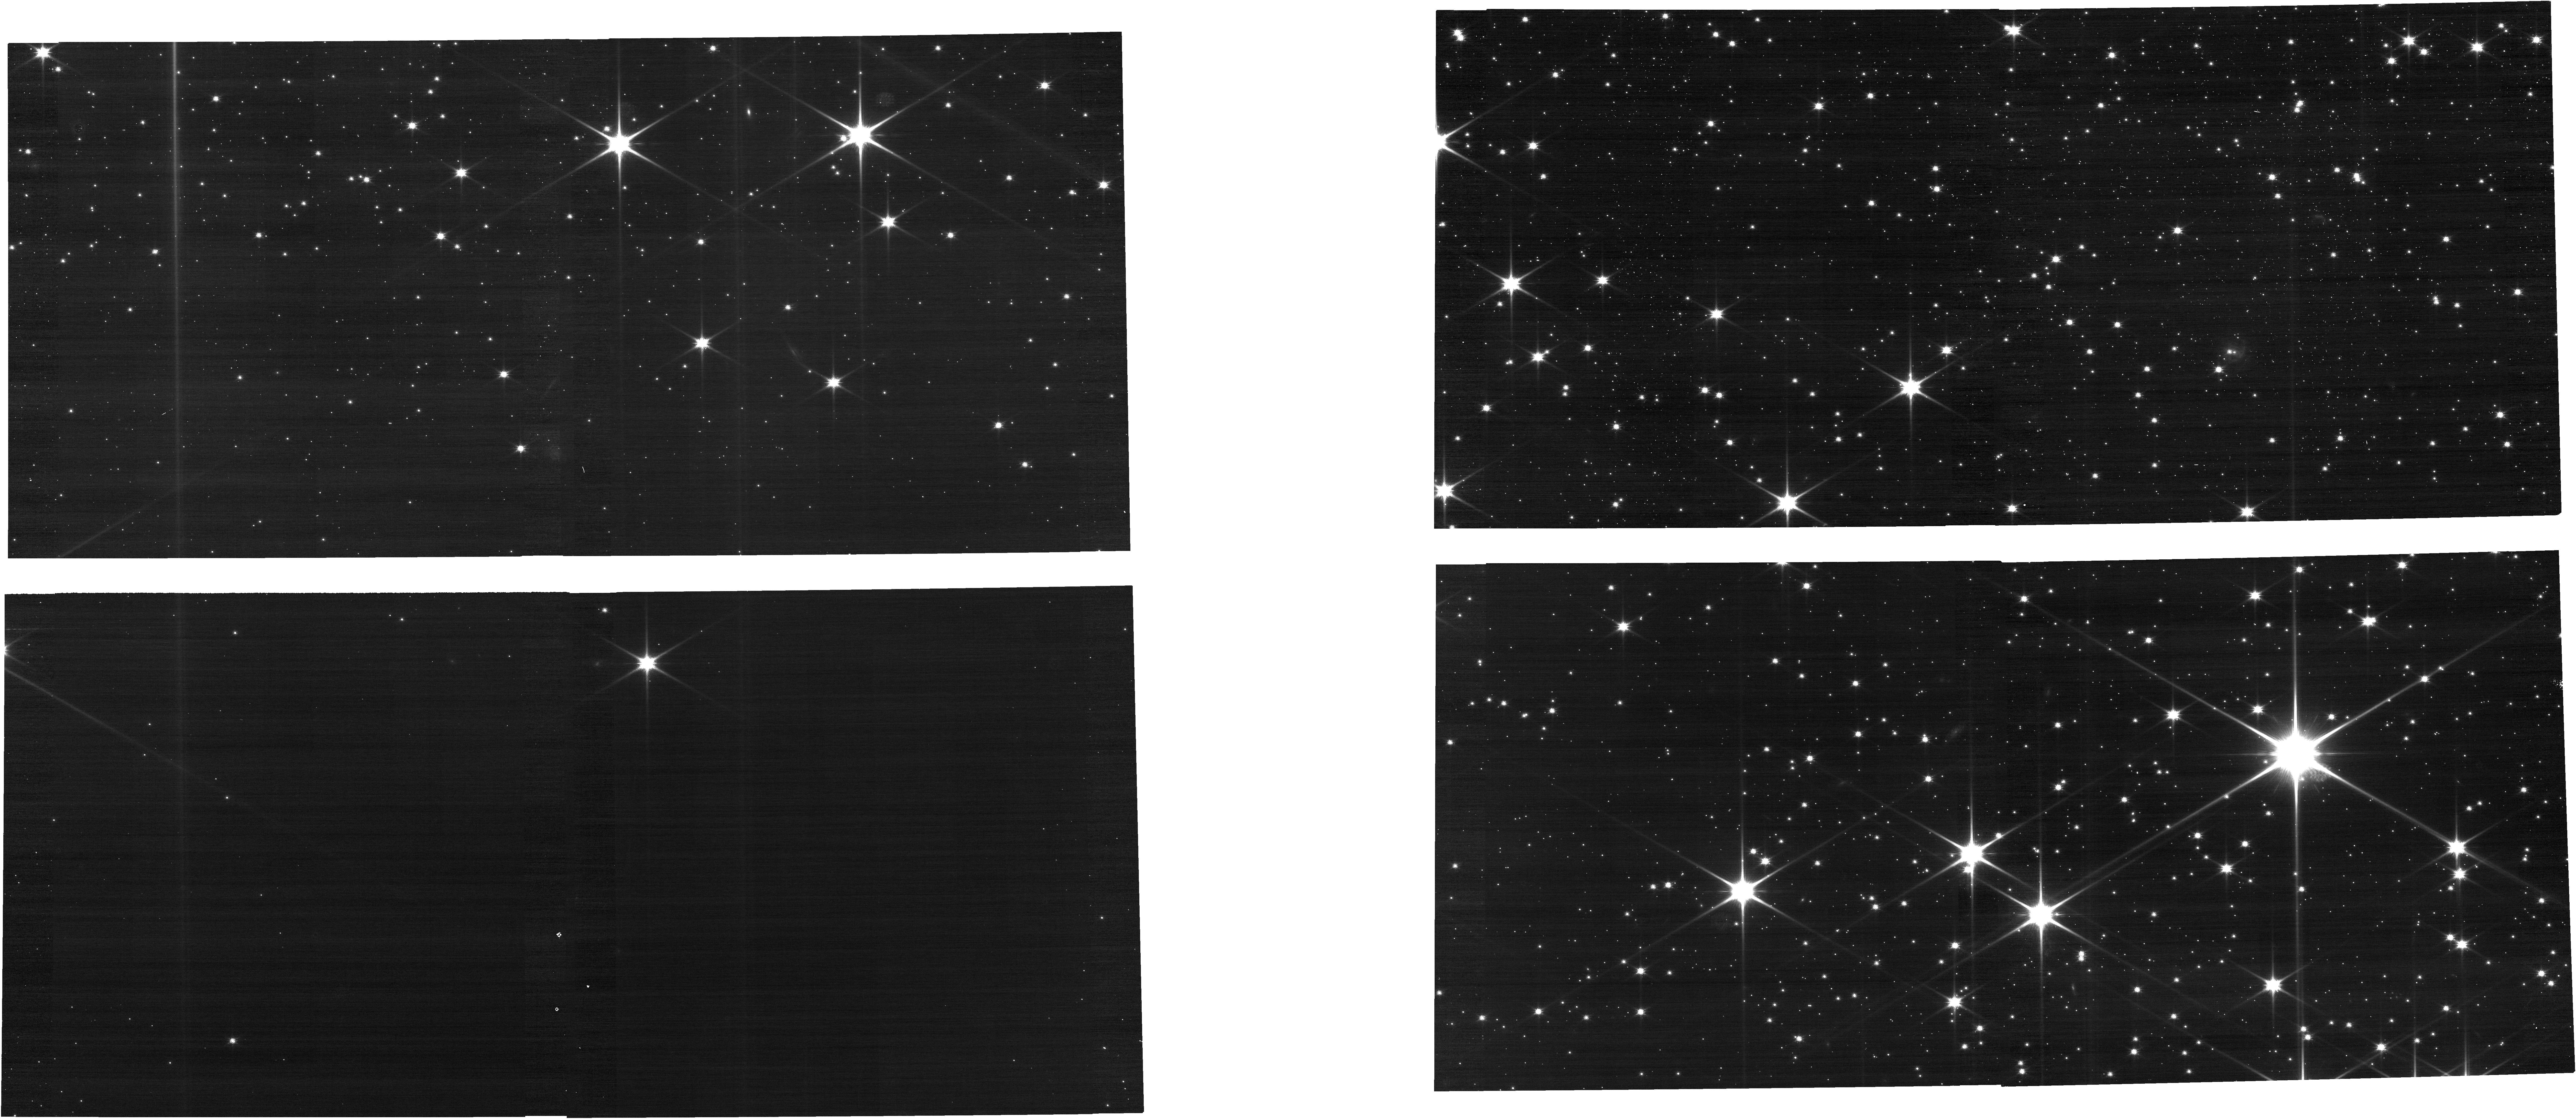
Target: LDN-663
Instrument: NIRCAM
Filter: F090W
Exposure: 11 min
Observation ID: jw01187-o065_t001_nircam_clear-f090w

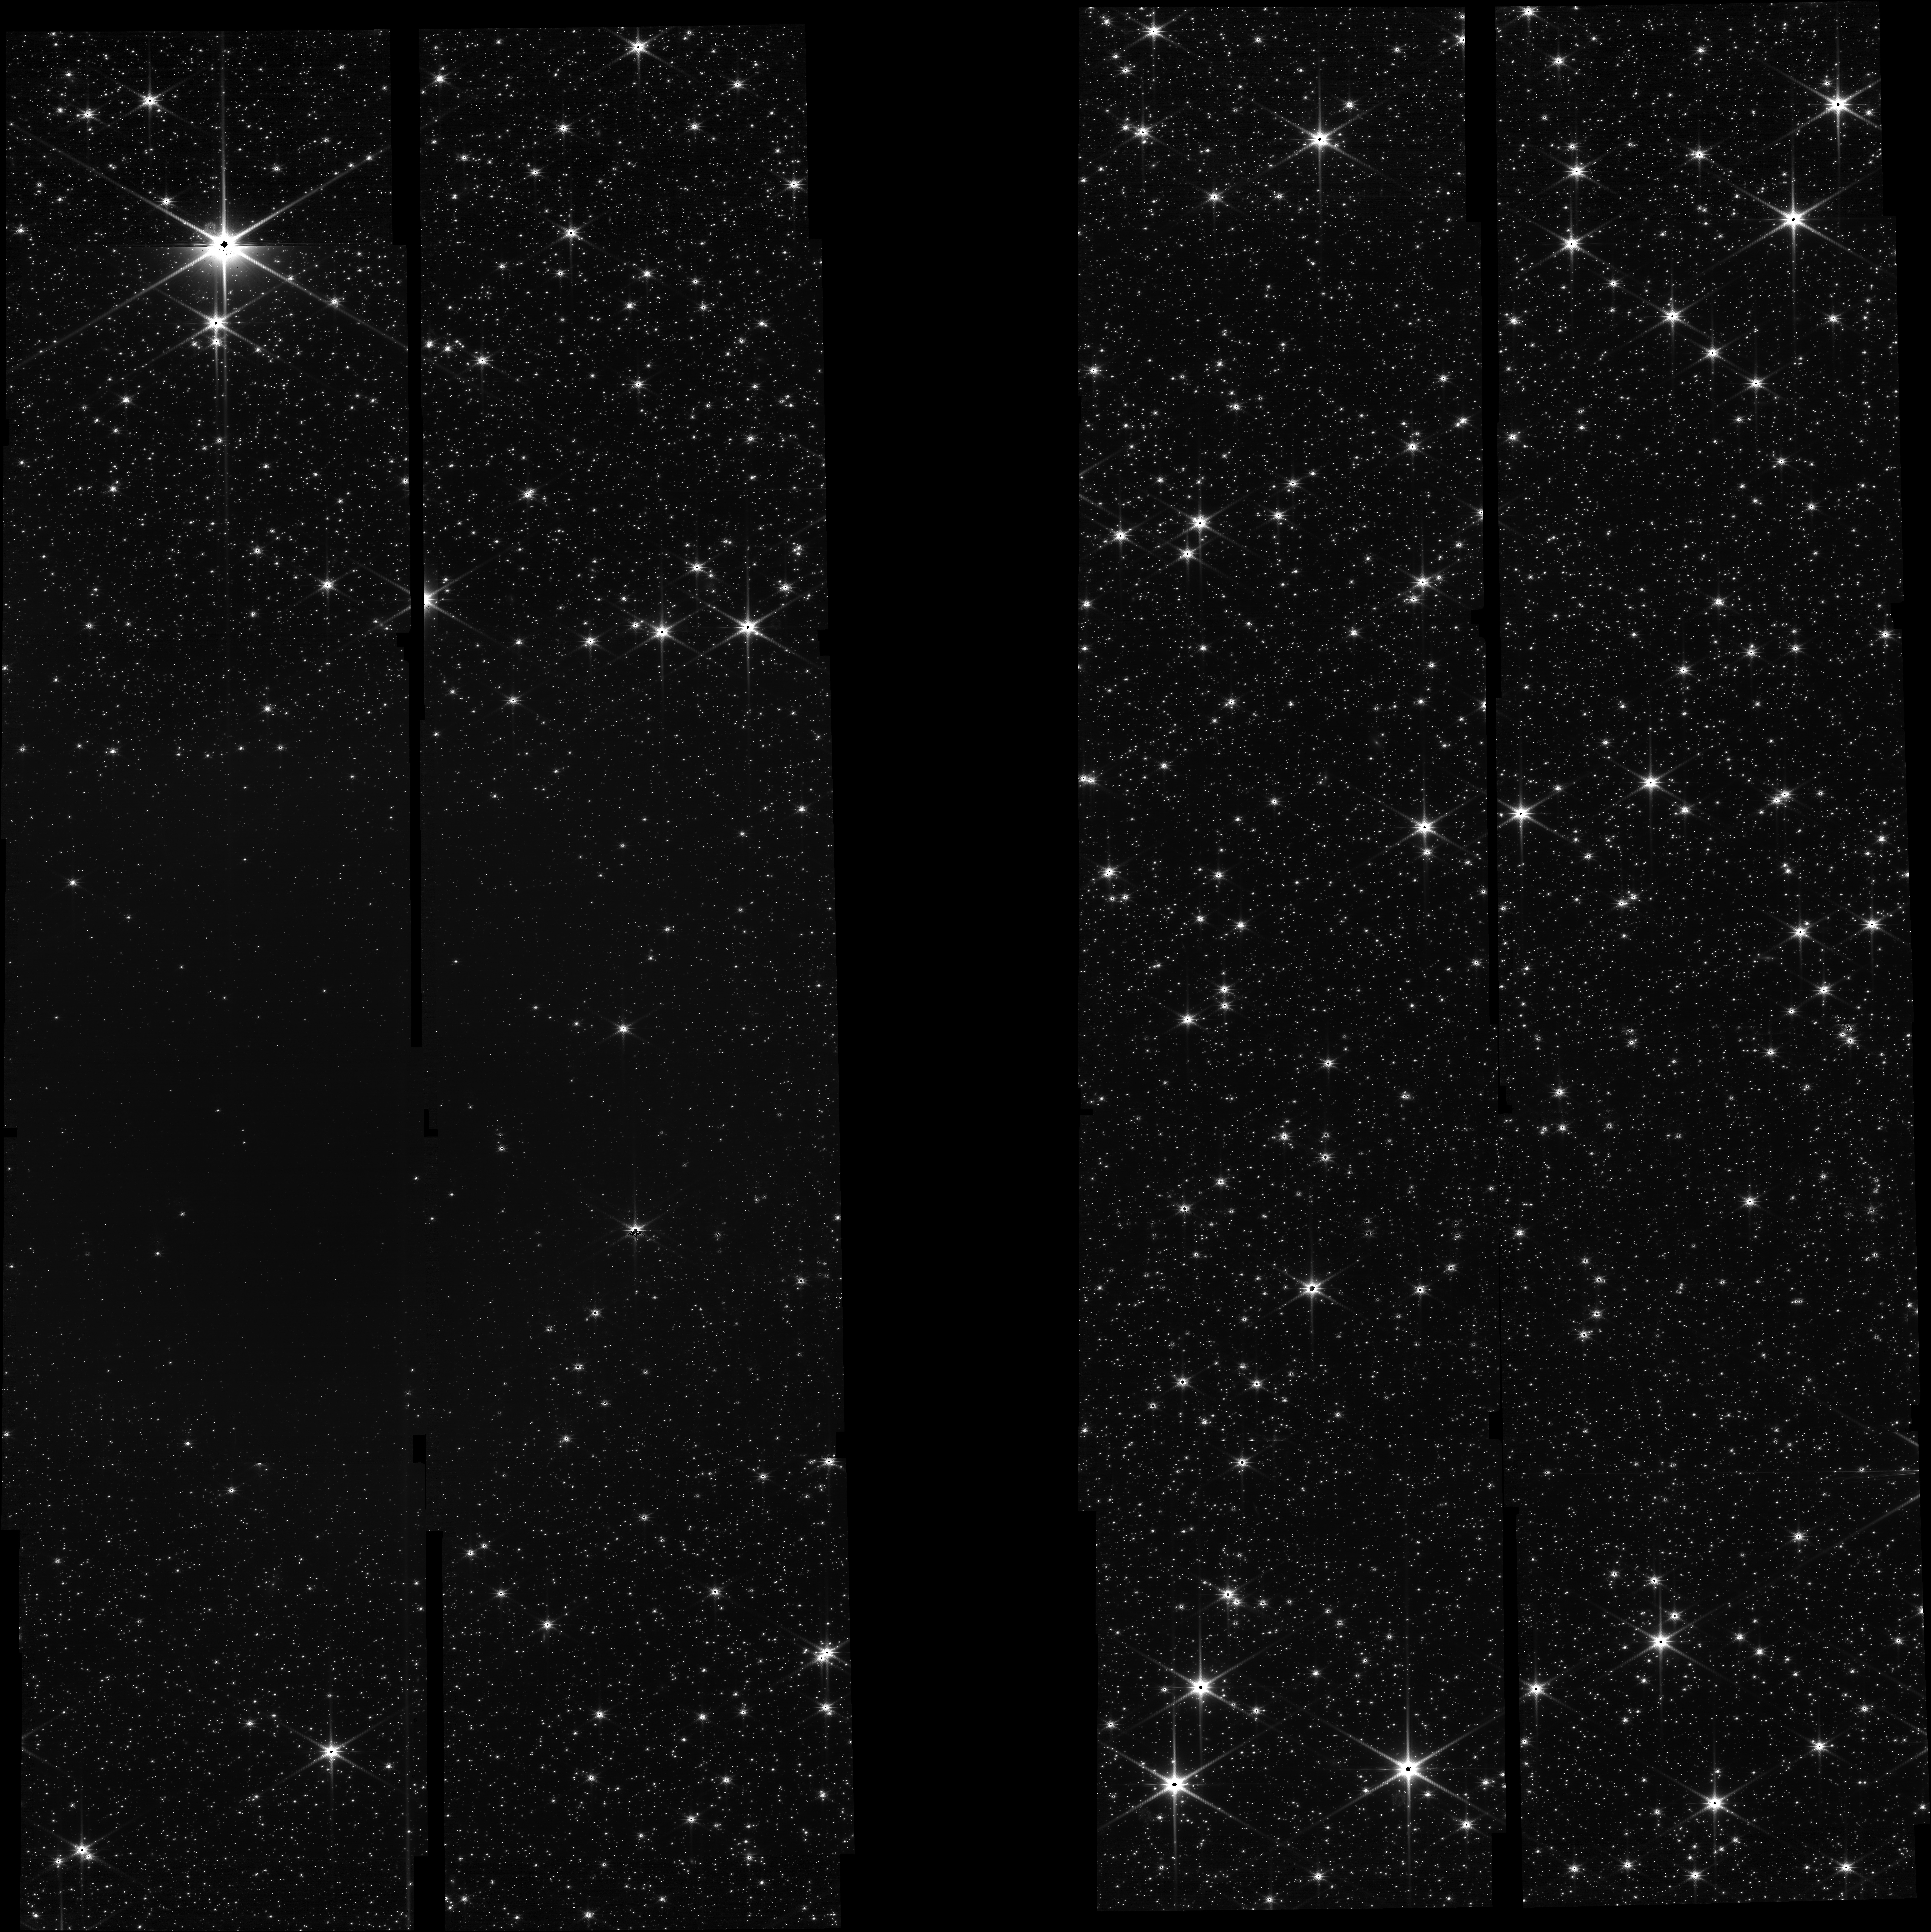
Target: LDN-57
Instrument: NIRCAM
Filter: F150W
Exposure: 29 min
Observation ID: jw01187-o035_t003_nircam_clear-f150w

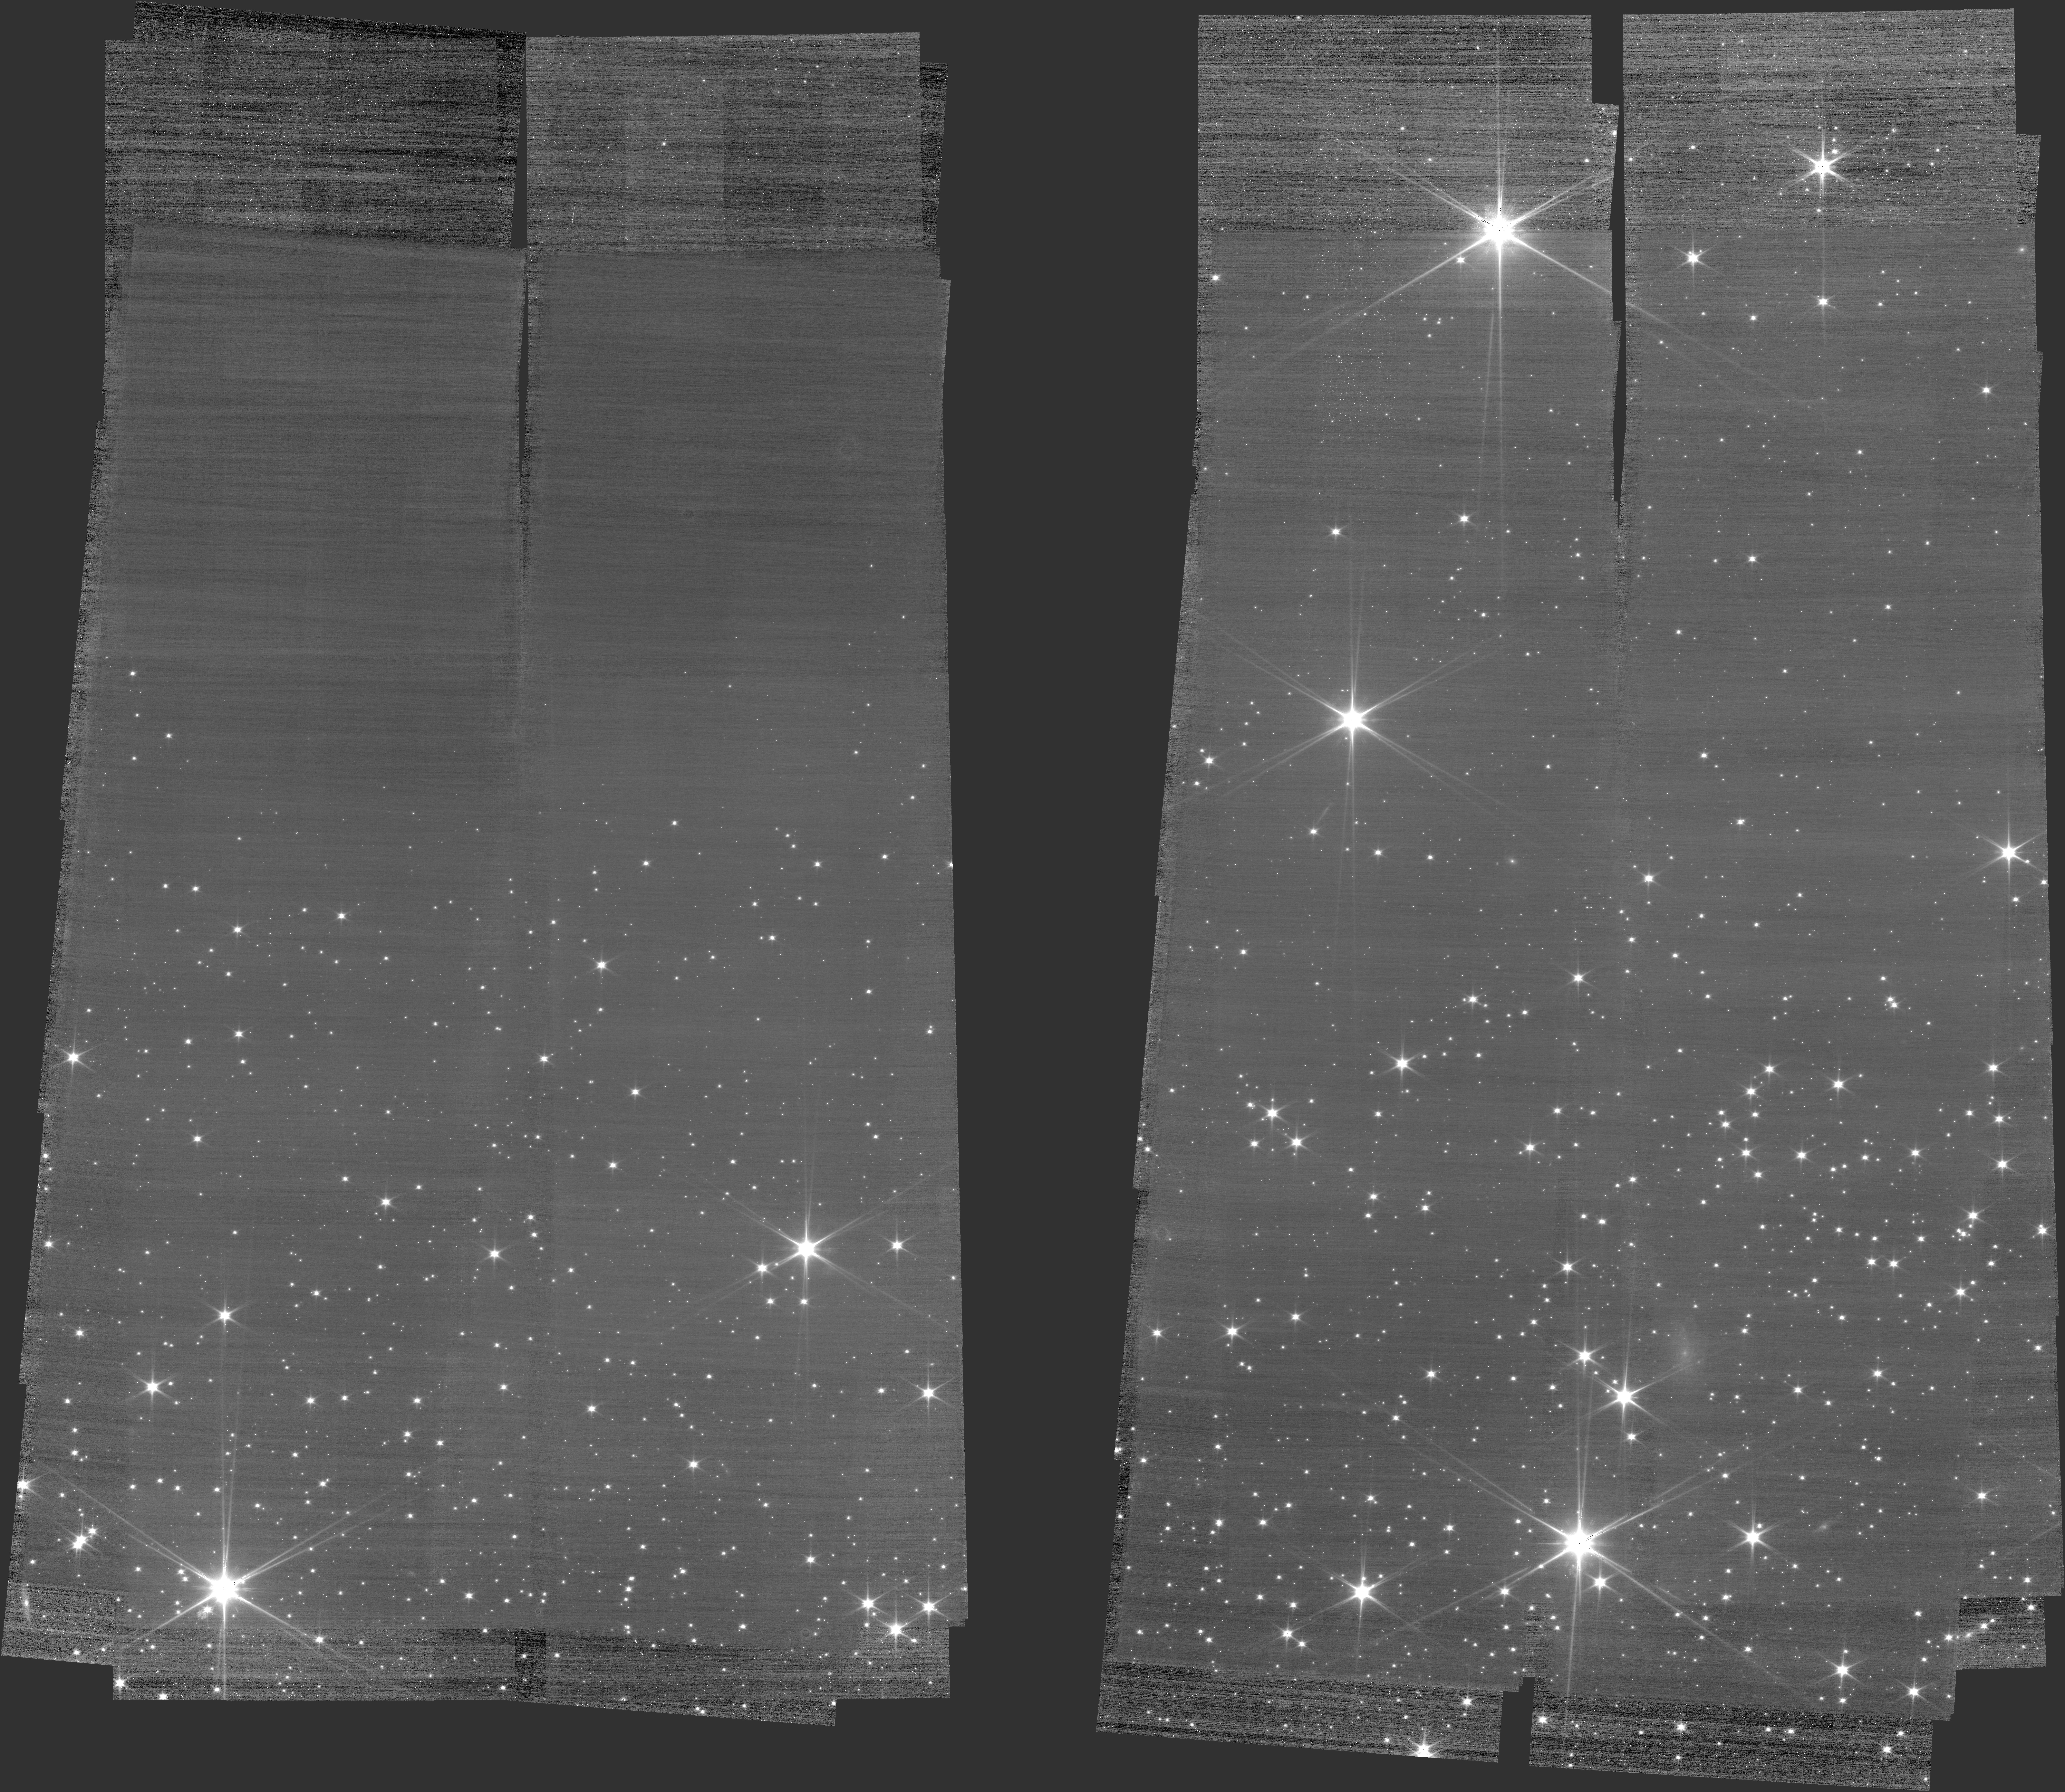
Target: LDN-694
Instrument: NIRCAM
Filter: F070W
Exposure: 2.1 h
Observation ID: jw01187-c1006_t002_nircam_clear-f070w

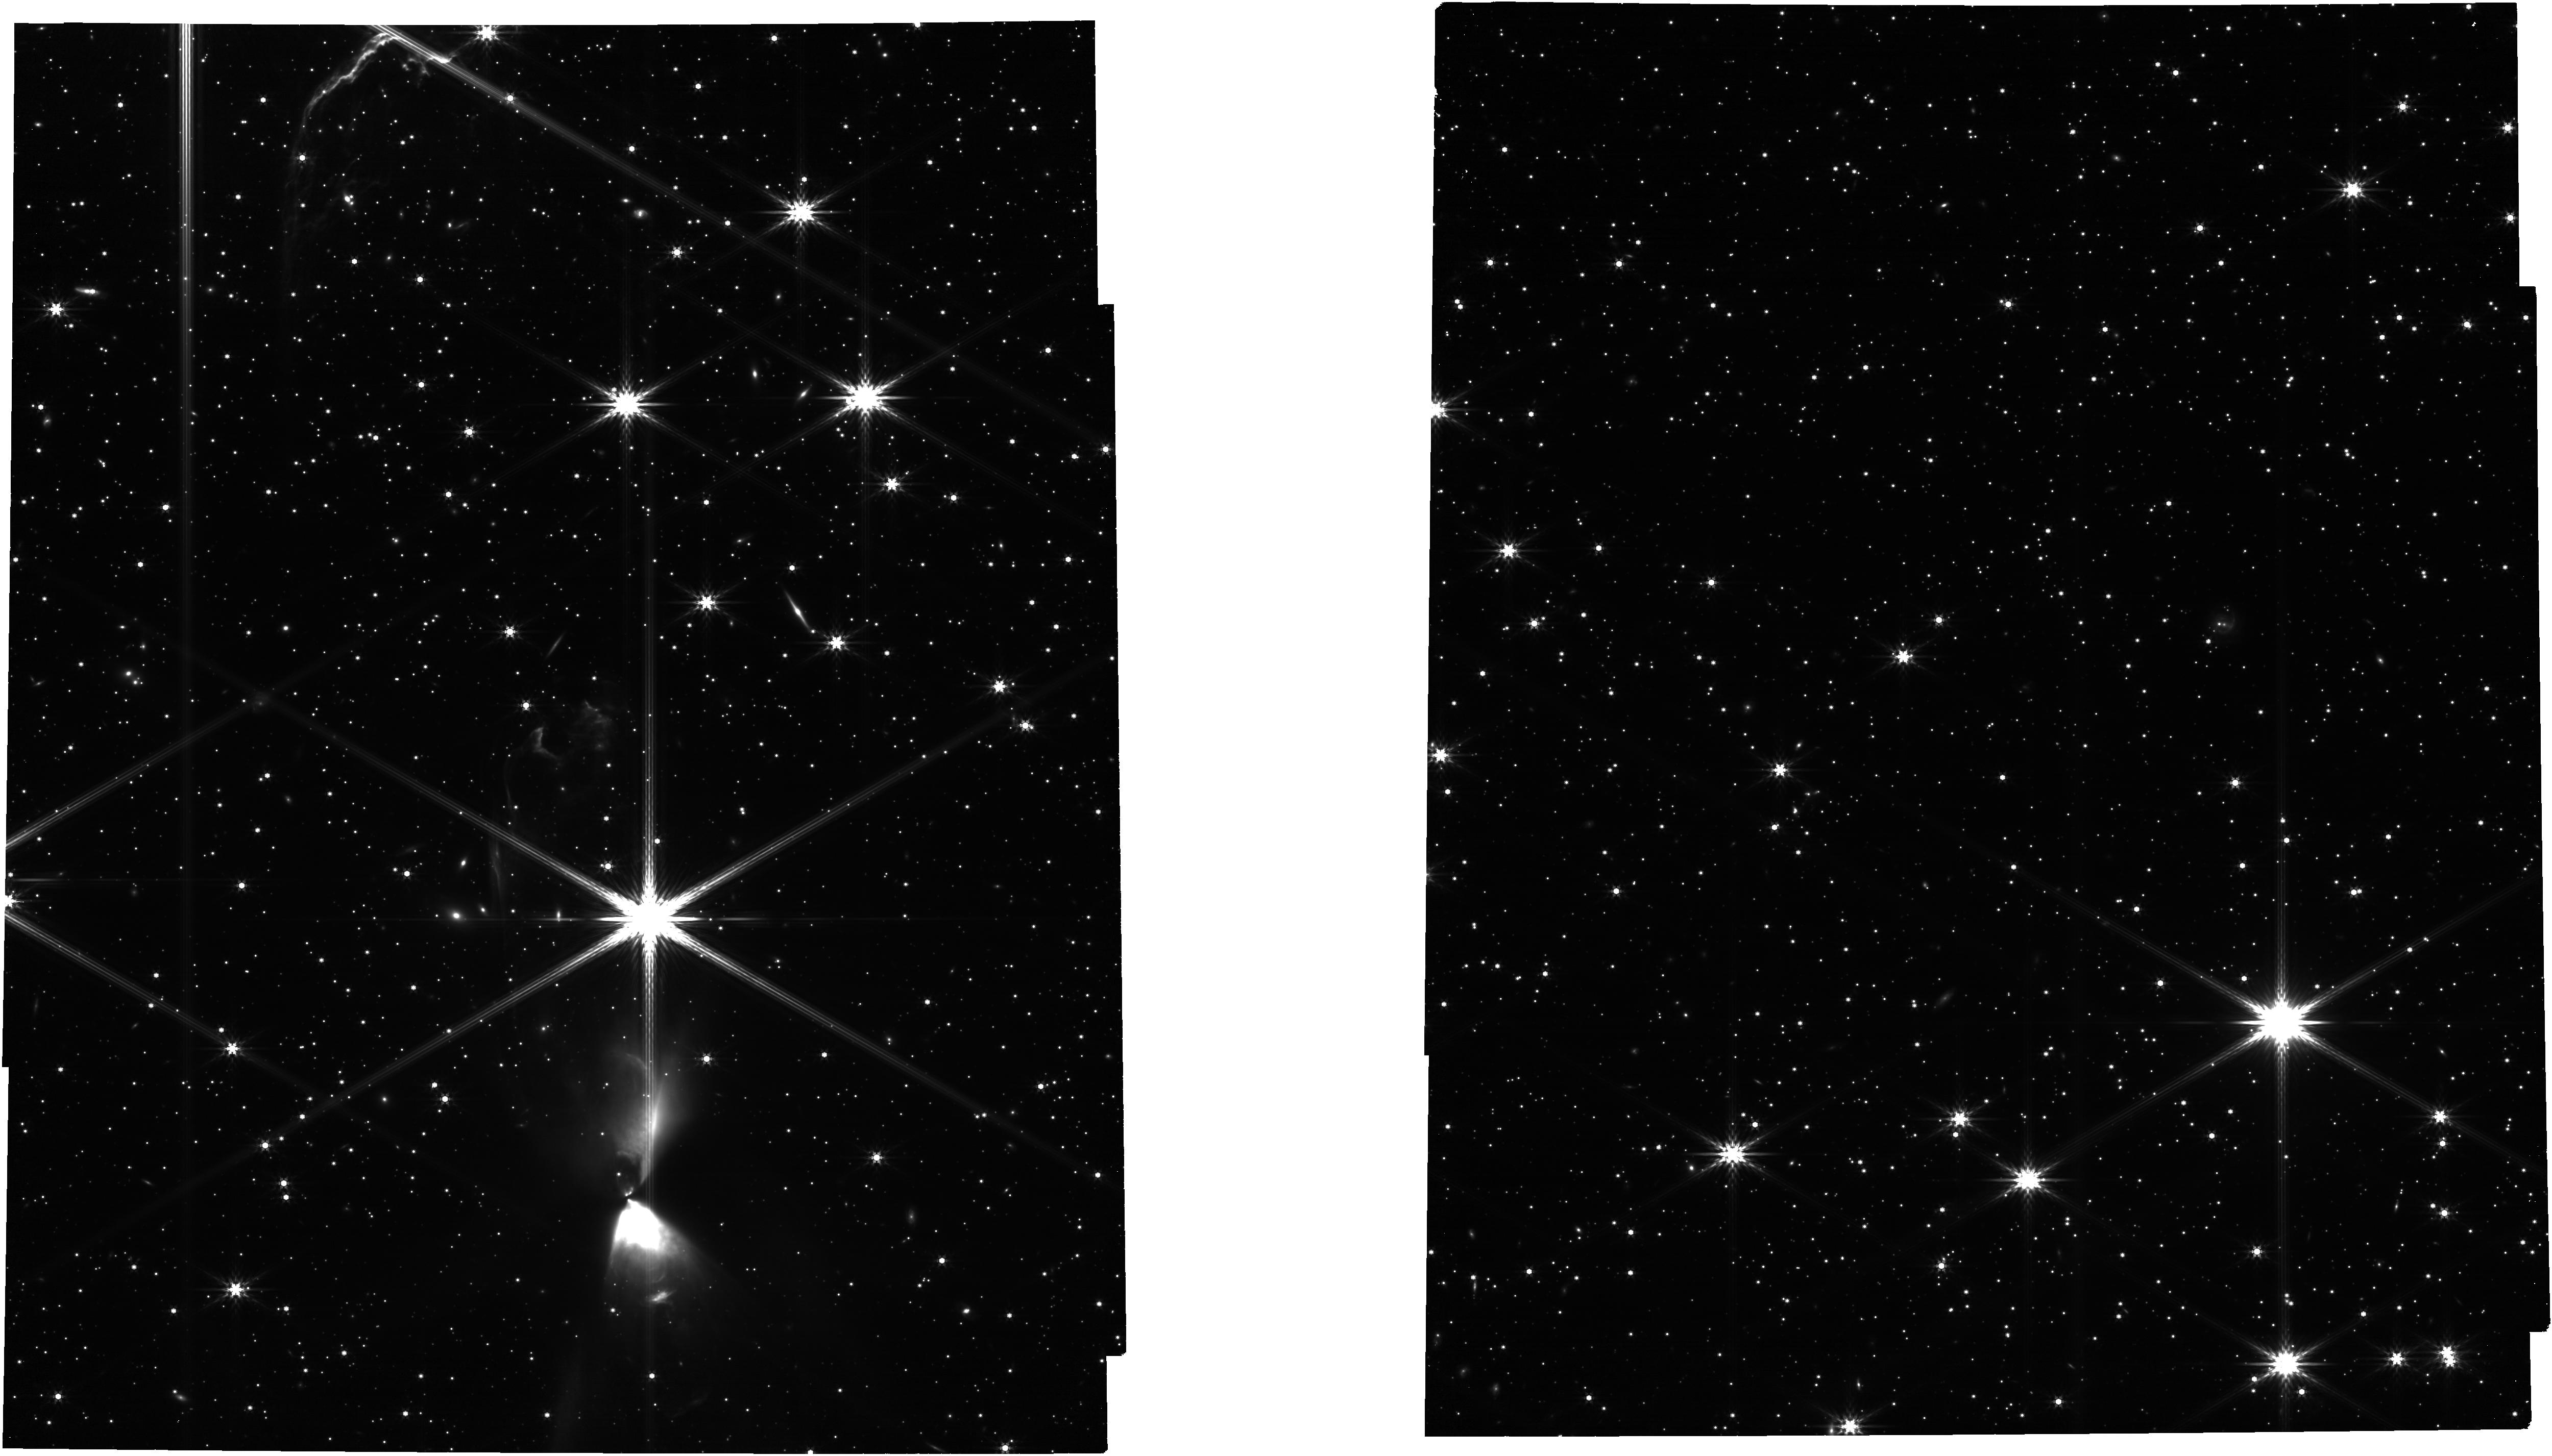
Target: LDN-663
Instrument: NIRCAM
Filter: F444W
Exposure: 23 min
Observation ID: jw01187-o065_t001_nircam_clear-f444w

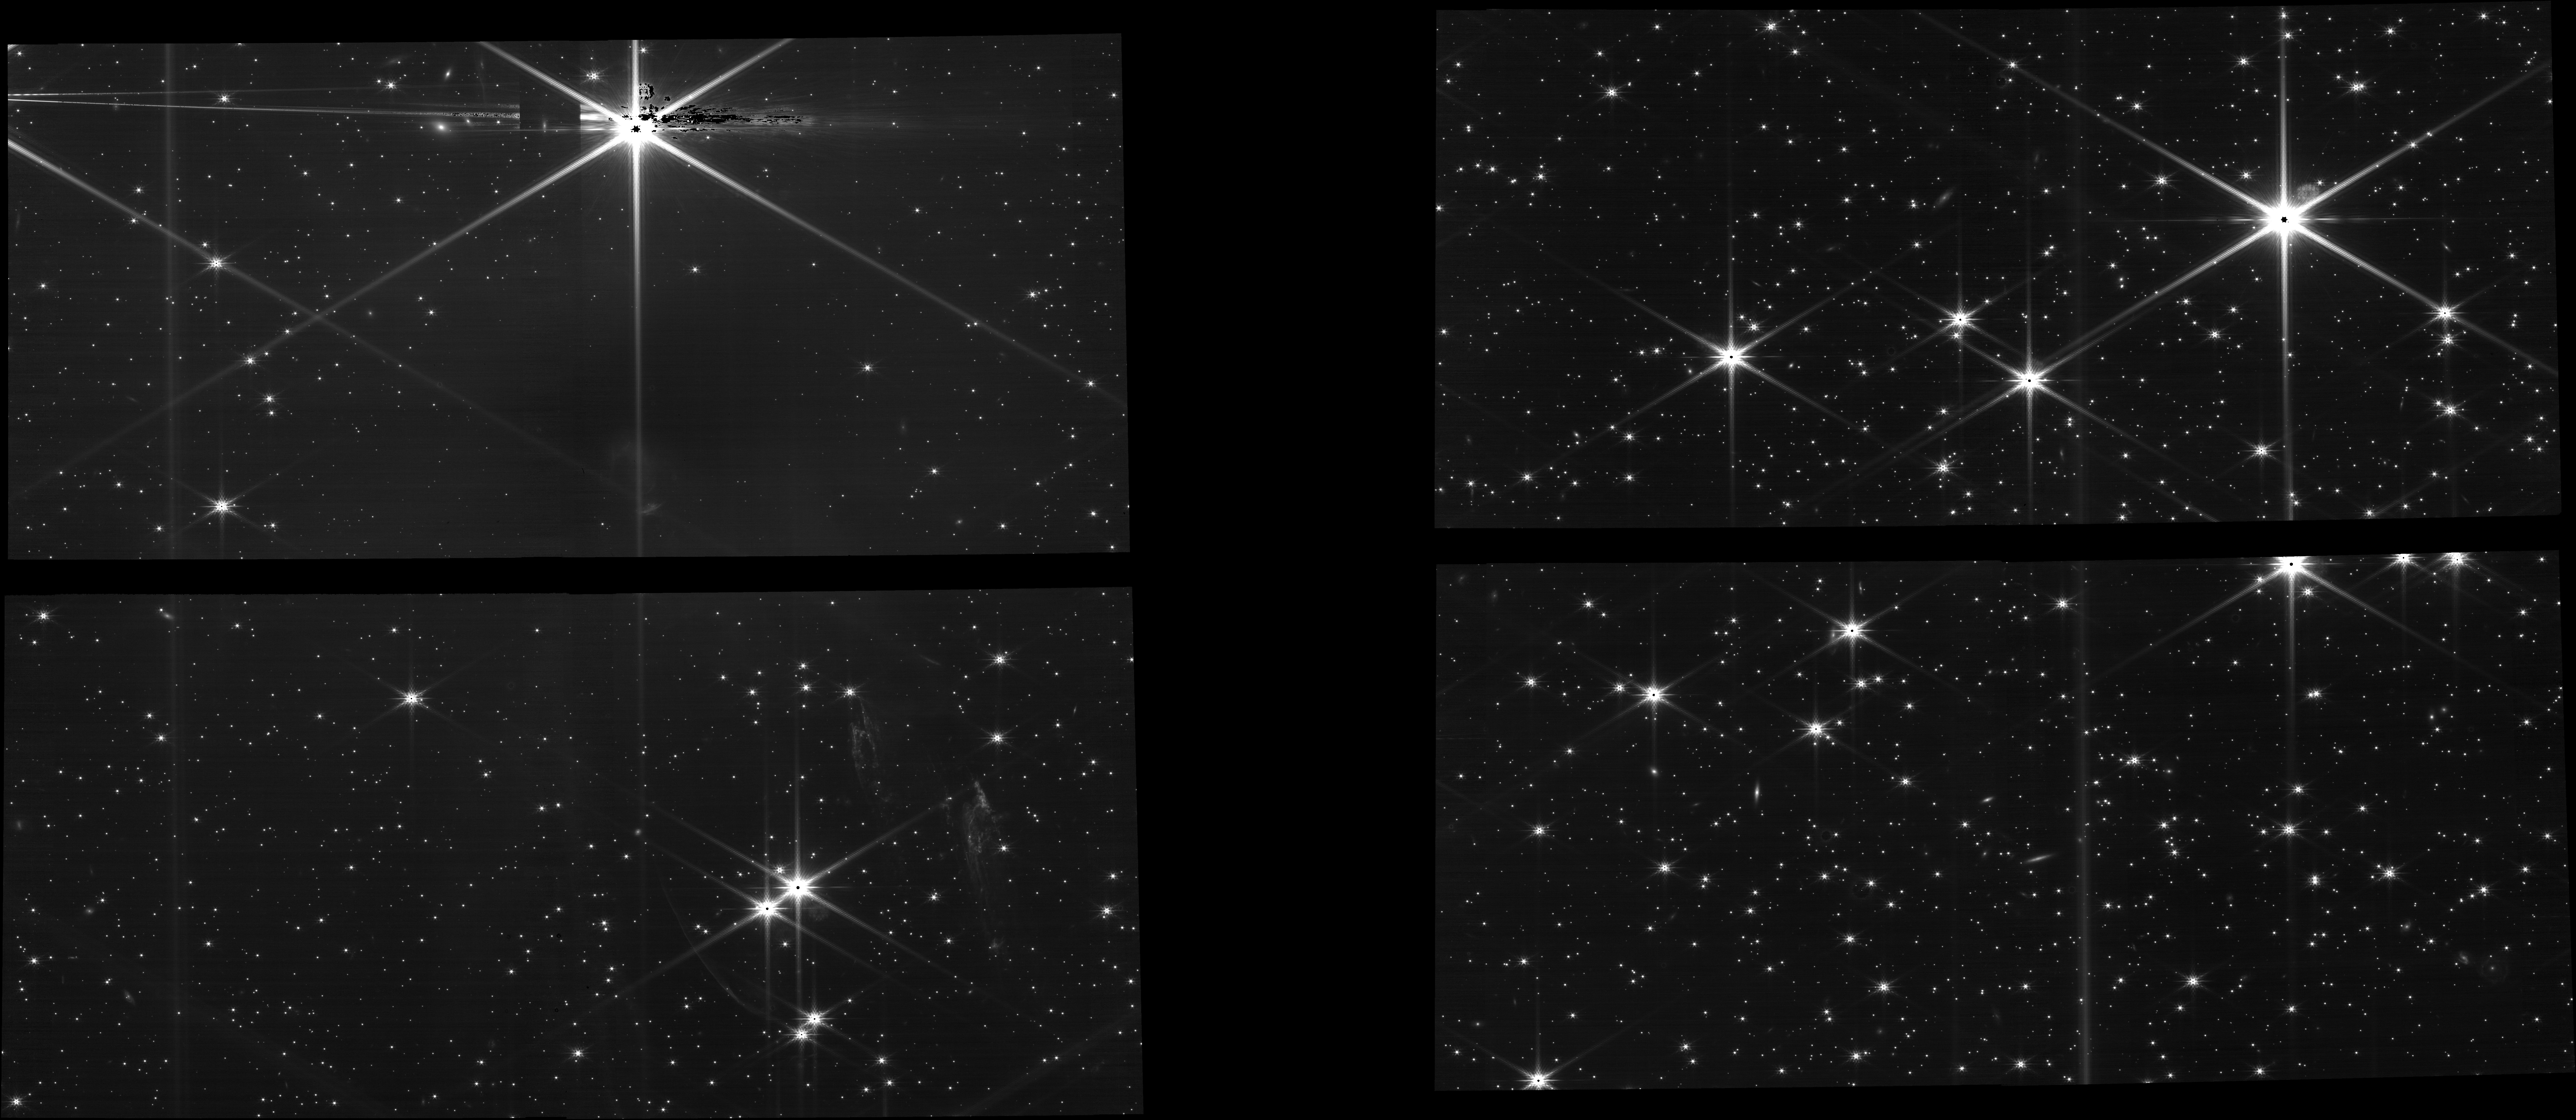
Target: LDN-663
Instrument: NIRCAM
Filter: F200W
Exposure: 6 min
Observation ID: jw01187-o015_t001_nircam_clear-f200w

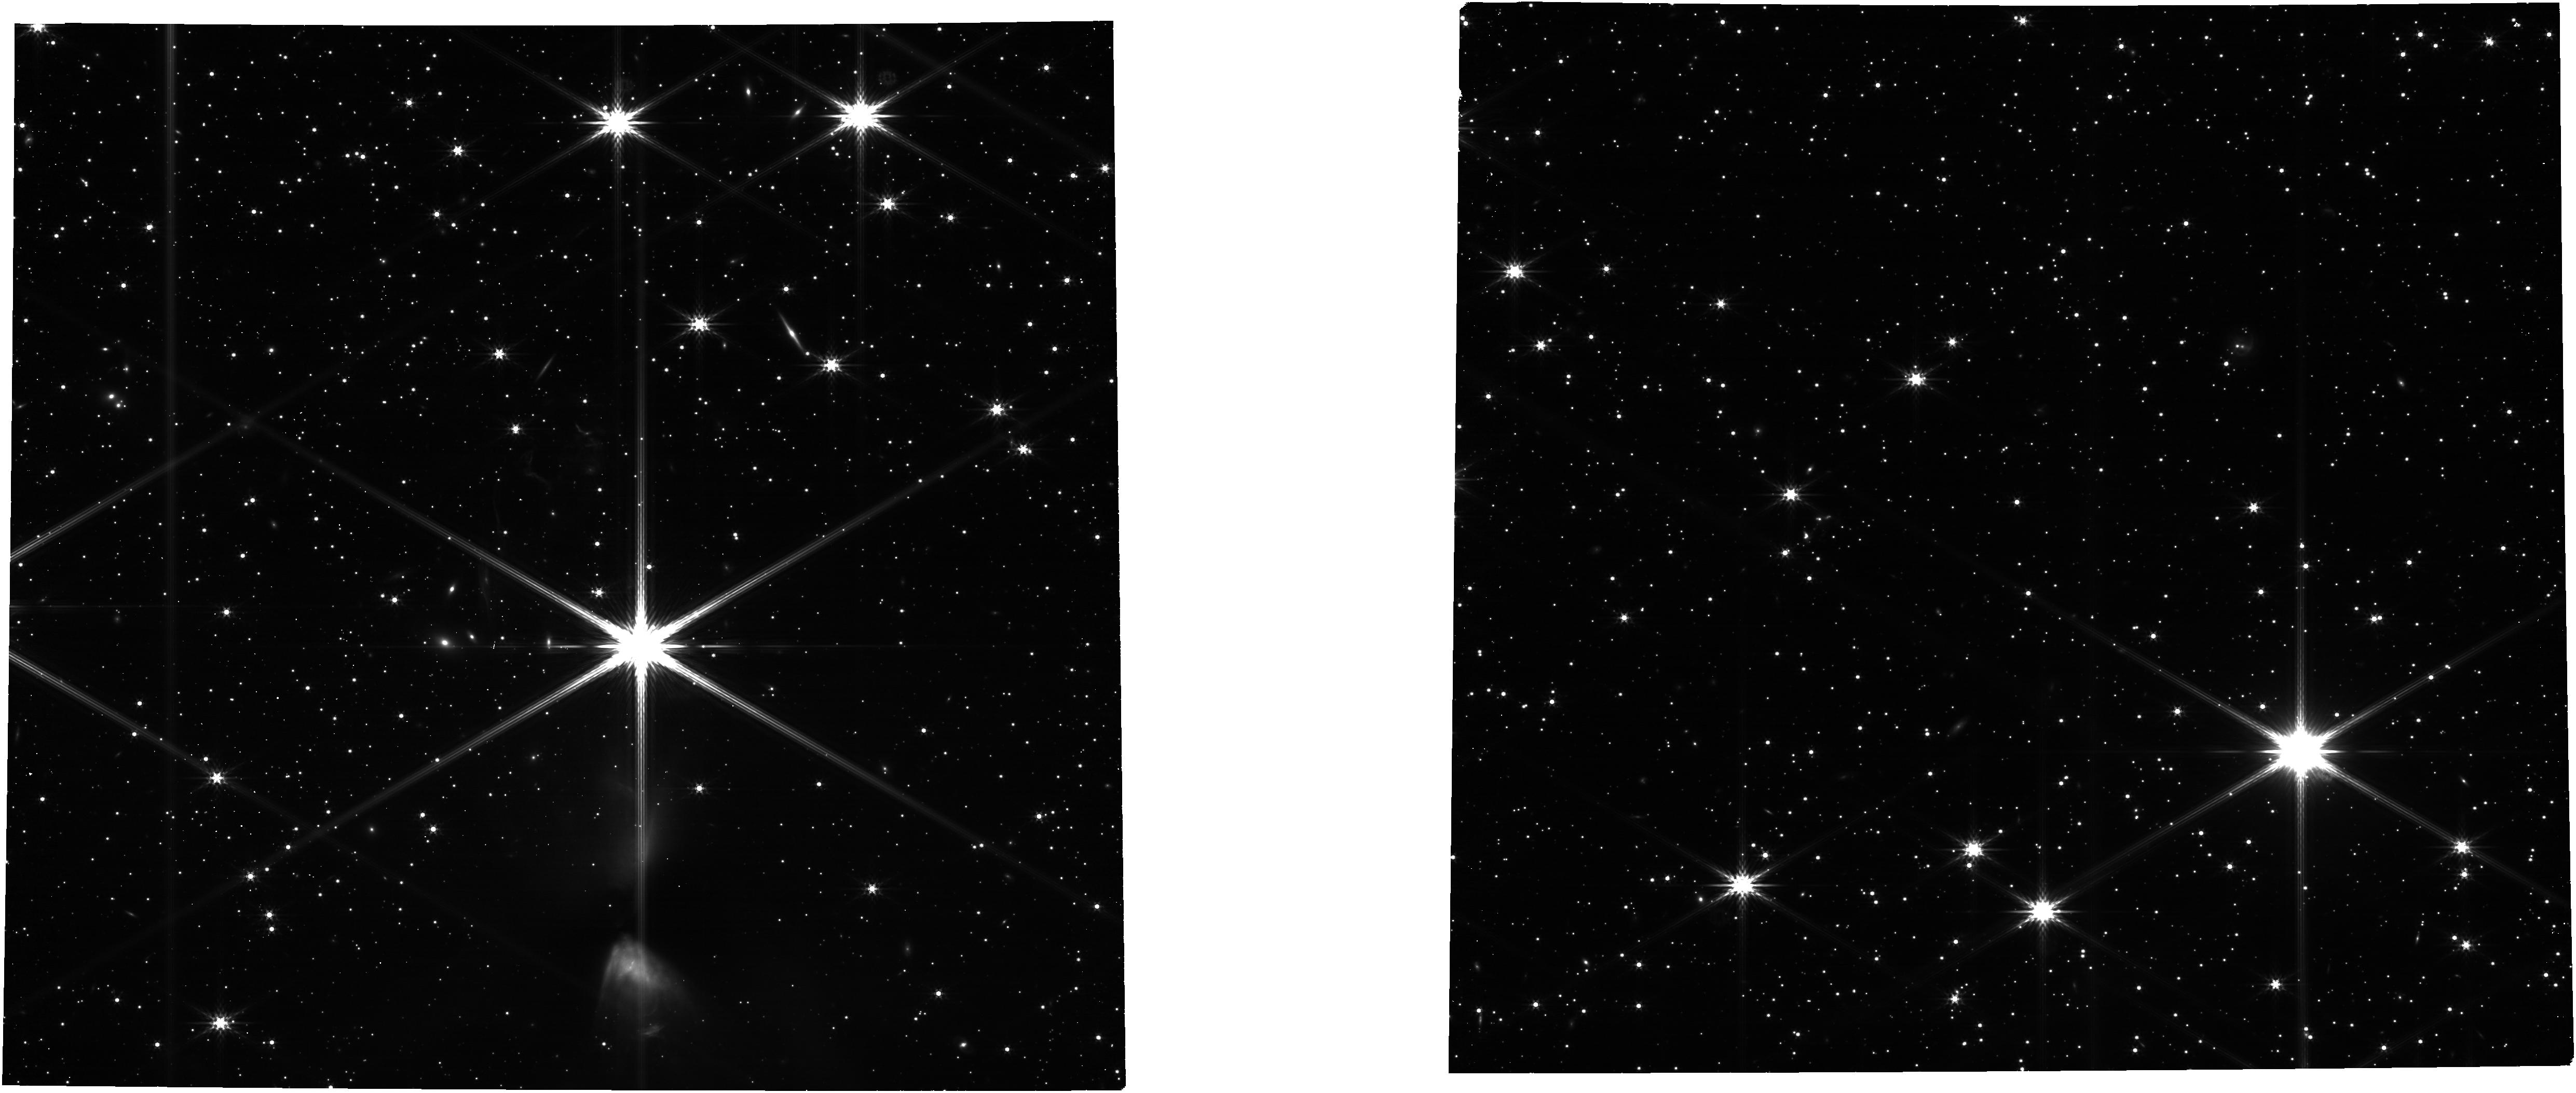
Target: LDN-663
Instrument: NIRCAM
Filter: F356W
Exposure: 6 min
Observation ID: jw01187-o065_t001_nircam_clear-f356w

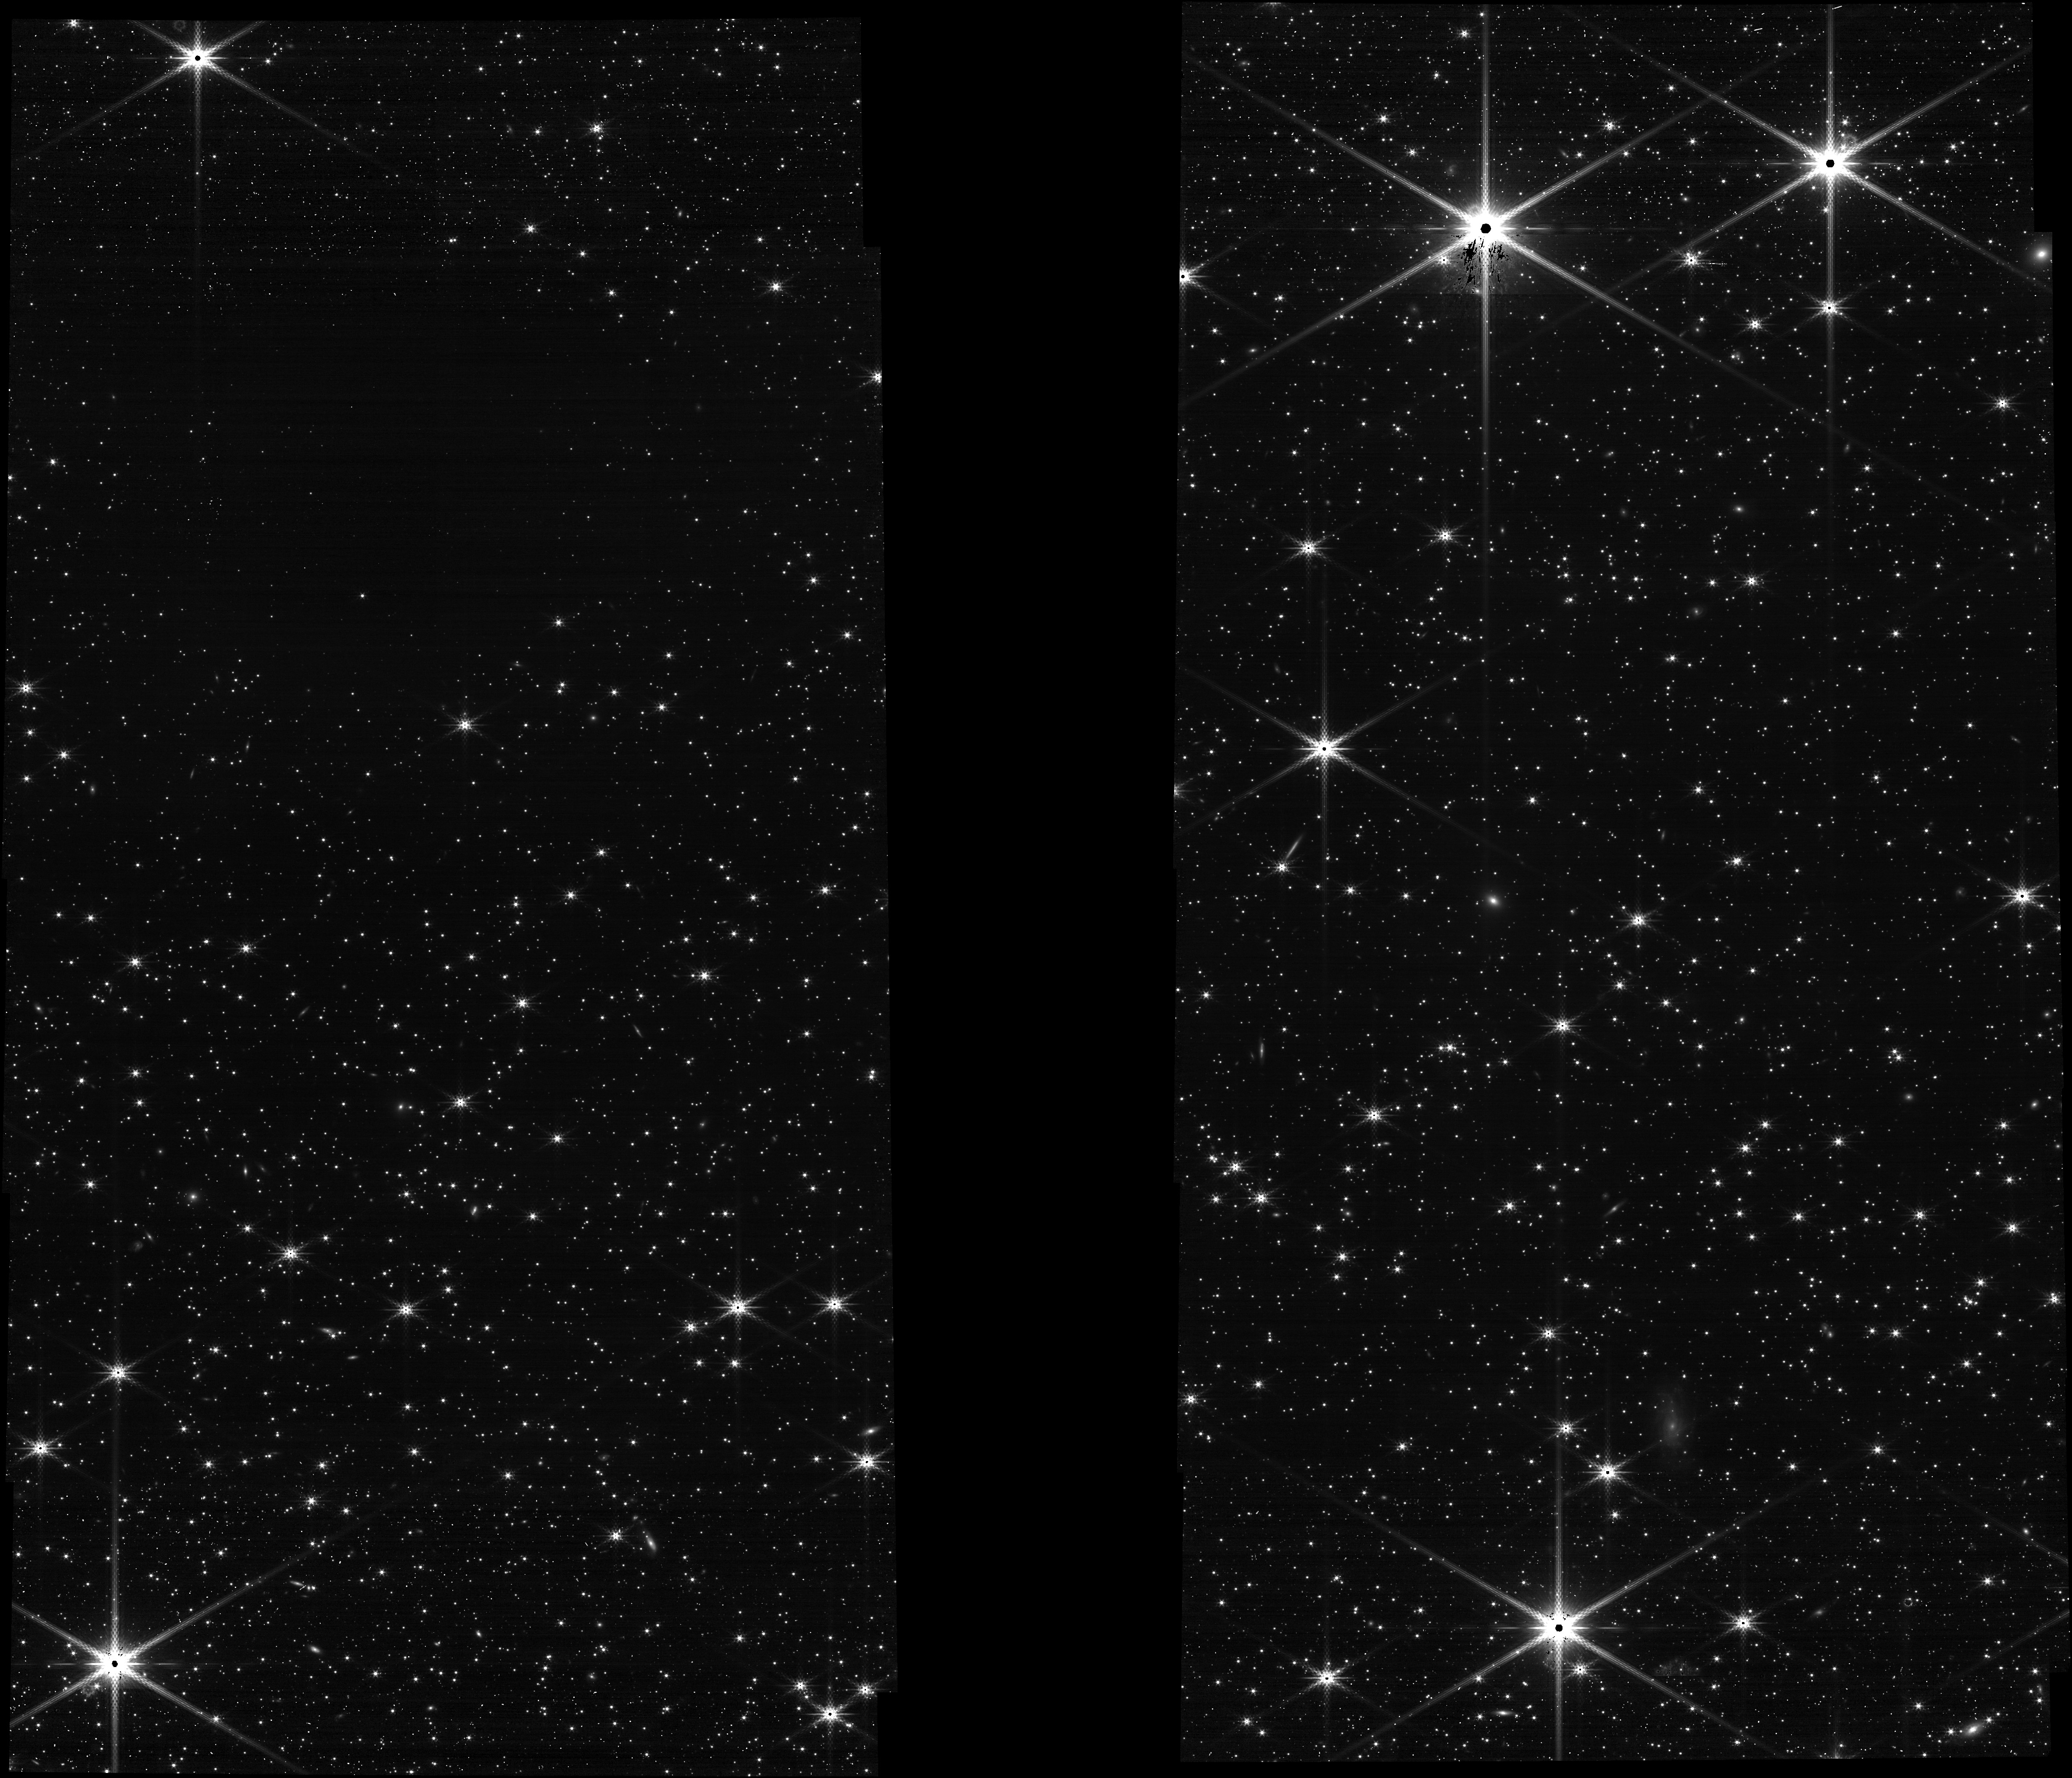
Target: LDN-694
Instrument: NIRCAM
Filter: F300M
Exposure: 39 min
Observation ID: jw01187-o022_t002_nircam_clear-f300m

Extinction Mapping of Pre-stellar Cores (PI: Hodapp, Klaus Werner)

This project is aimed at studying the evolution of ice mantles on dust grains during the process of molecular core collapse and early protostellar evolution. We will use the NIRCam grism mode to obtain spectra of background stars behind the target molecular cores in the wavelength range covering the absorption features of molecular cloud H2O, CH3OH, CO2 , XCN, and CO ices. In order to cover the full spectral range, we will use 6 different wide and medium filters in conjunction with the grism. We will obtain a few hundred spectra per target core, an order-of-magnitude improvement over existing studies. Our data will also contain regions of feature-free continuum extinction, which will allow to distinguish the effects of continuum extinction from ice feature absorption. These data will be the basis for future detailed comparisons with theoretical and laboratory models of ice mantle formation and grain surface chemistry. We will also obtain very deep continuum images with parallel observations with the short-wave channel of NIRCam for detailed mapping of the continuum extinction and studies of the core-shine in the target molecular cores. We are aware that the recommended procedure for NIRCam slitless spectroscopy is to use both grism orientations so that spectrum overlap can be resolved. For our project, using both grism orientations would exceed the allocated time. We have run simulation with axesim and actual deep images of our fields plus a model faint object distribution of the fraction of overlapping spectra, and are convinced that the better strategy for obtaining the maximum number of reducable spectra is to do deep observations in one grism orientation only. There will be a small fraction of spectra with unrecoverable spectrum overlap, but this loss is acceptable. Our goal is not completeness, but maximum source density. In the latest version of this project, we have changed to using NIRCam module A for the primary science target, and module B for the reference star field. We are using GRISMC only so that we get complete spectral coverage on the reference star field in module B with the same mosaic pattern. For the two shortest and widest filters (F277W and F356W) we use a new mosaic pattern and use two distinct PA angles to diversify the overlap conditions for those long spectra. For the medium filters F4*M, this technique is not as necessary, and in any case, we don't have the observing time for another PA in those filters. 20220628: We have changed the direct imaging filter for the F277W grism observations to filter F277W and F300N. We have added integrations in F444W to reach a similar depth as originally planned. We have changed to the BRIGHT2 readout pattern for the grism observations, with 7 or 8 groups, as allocated time allowed. 20220822: A problem with the mosaic definition for observation #25 was corrected. 20230301: We added a mosaic pointing for the F410M, F430M, F460M, and F480M grism exposures in observation 15, and cut down on direct imaging in F277W